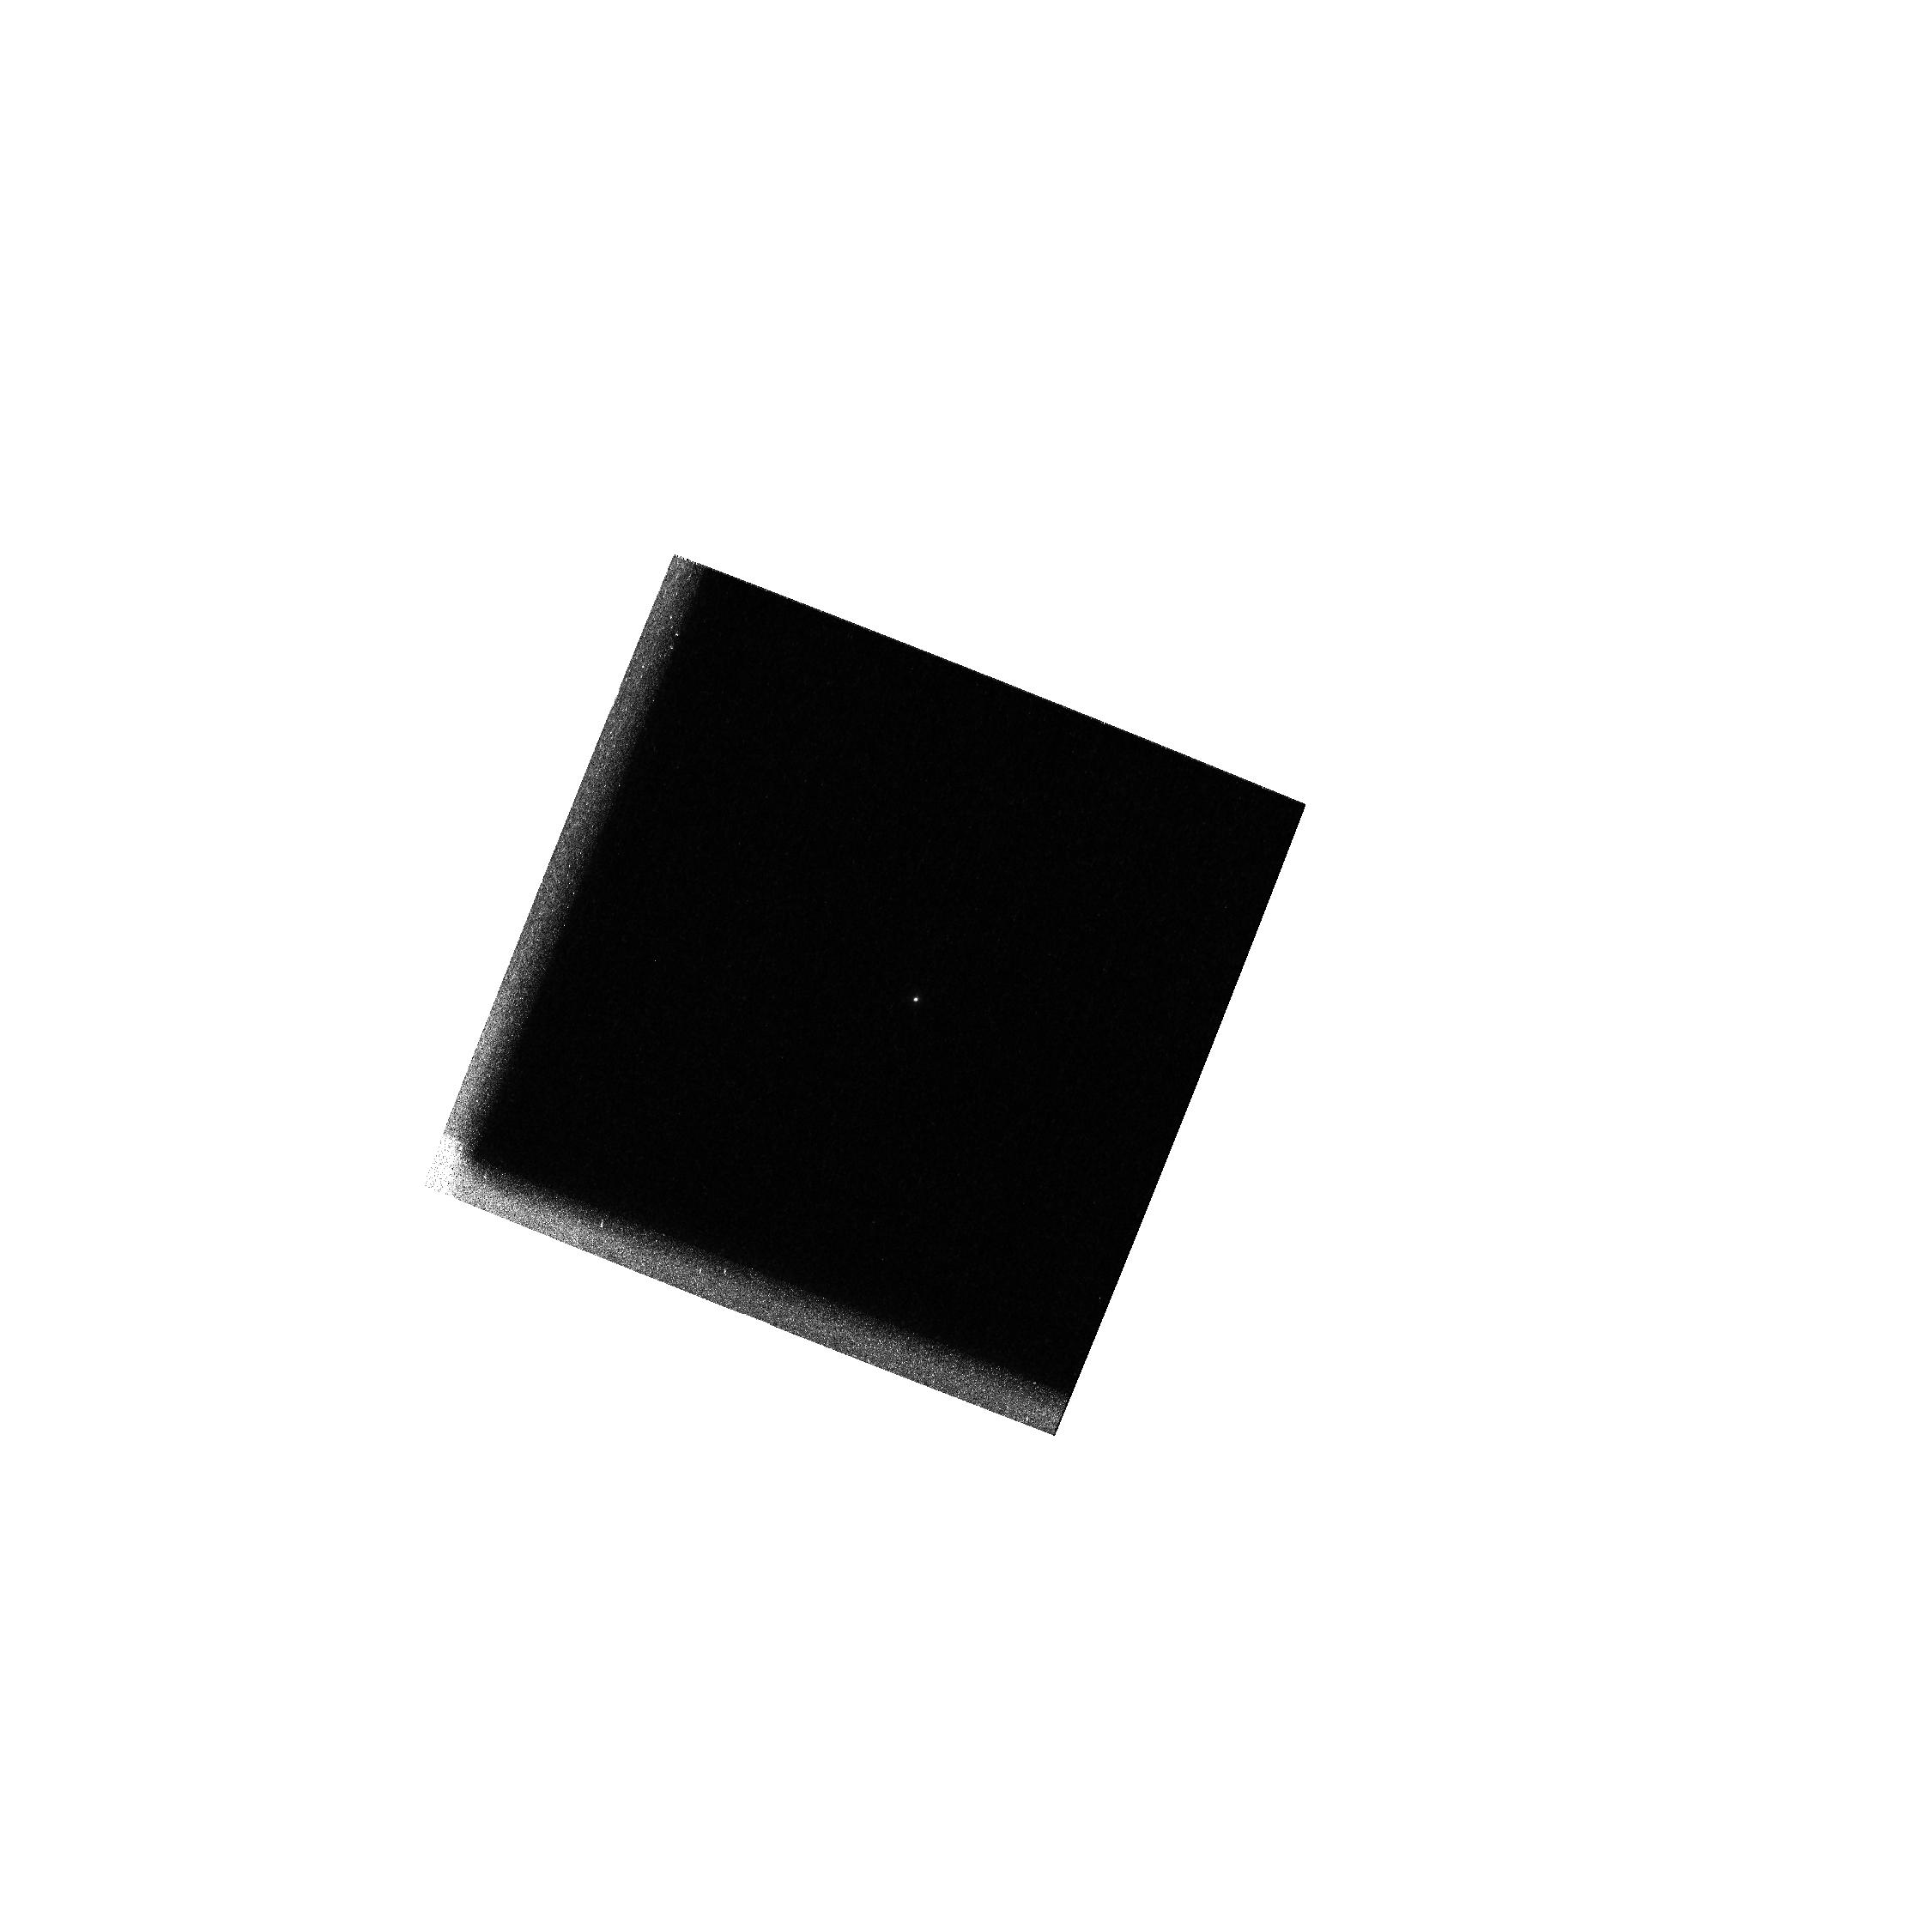
Target: GRW+70D5824. Instrument: WFPC2/PC. Filter: F160BW. Exposure: 1 min. Observation ID: hst_8492_h4_wfpc2_pc_f160bw_u608h4

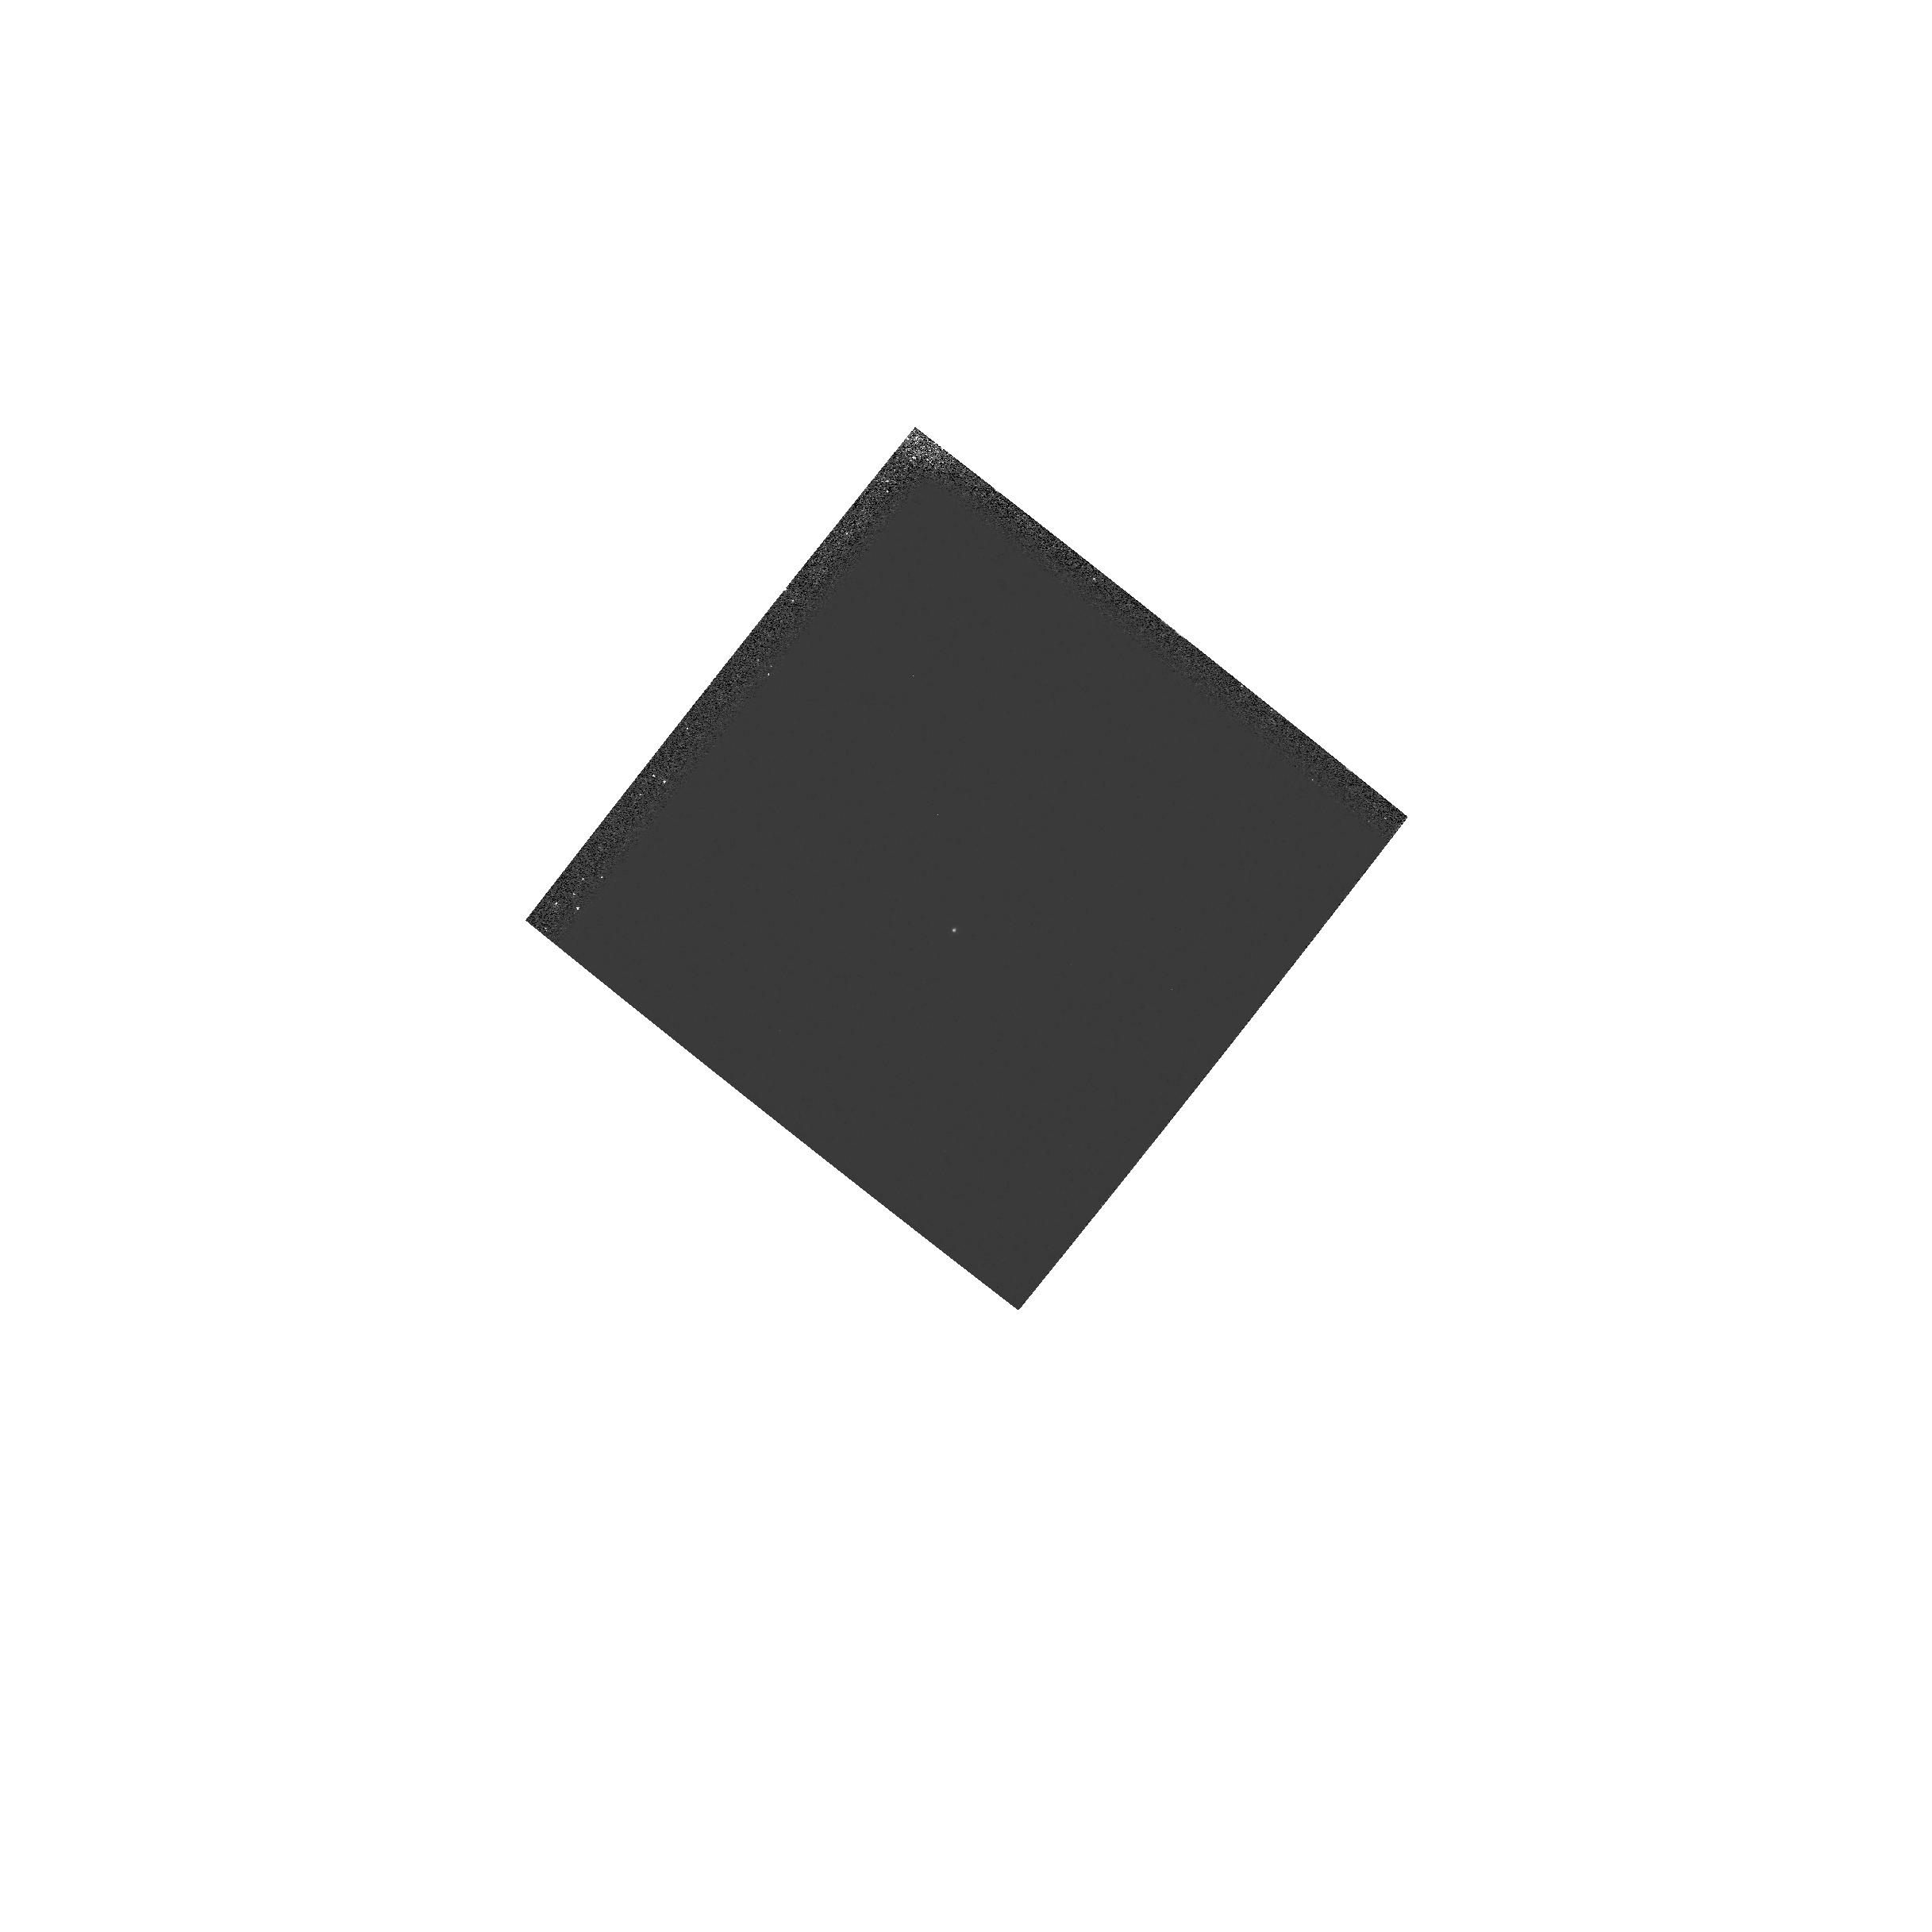
Target: 0710+741. Instrument: WFPC2/PC. Filter: F160BW-F130LP. Exposure: 5 min. Observation ID: hst_8492_54_wfpc2_pc_f160bw-f130lp_u60854

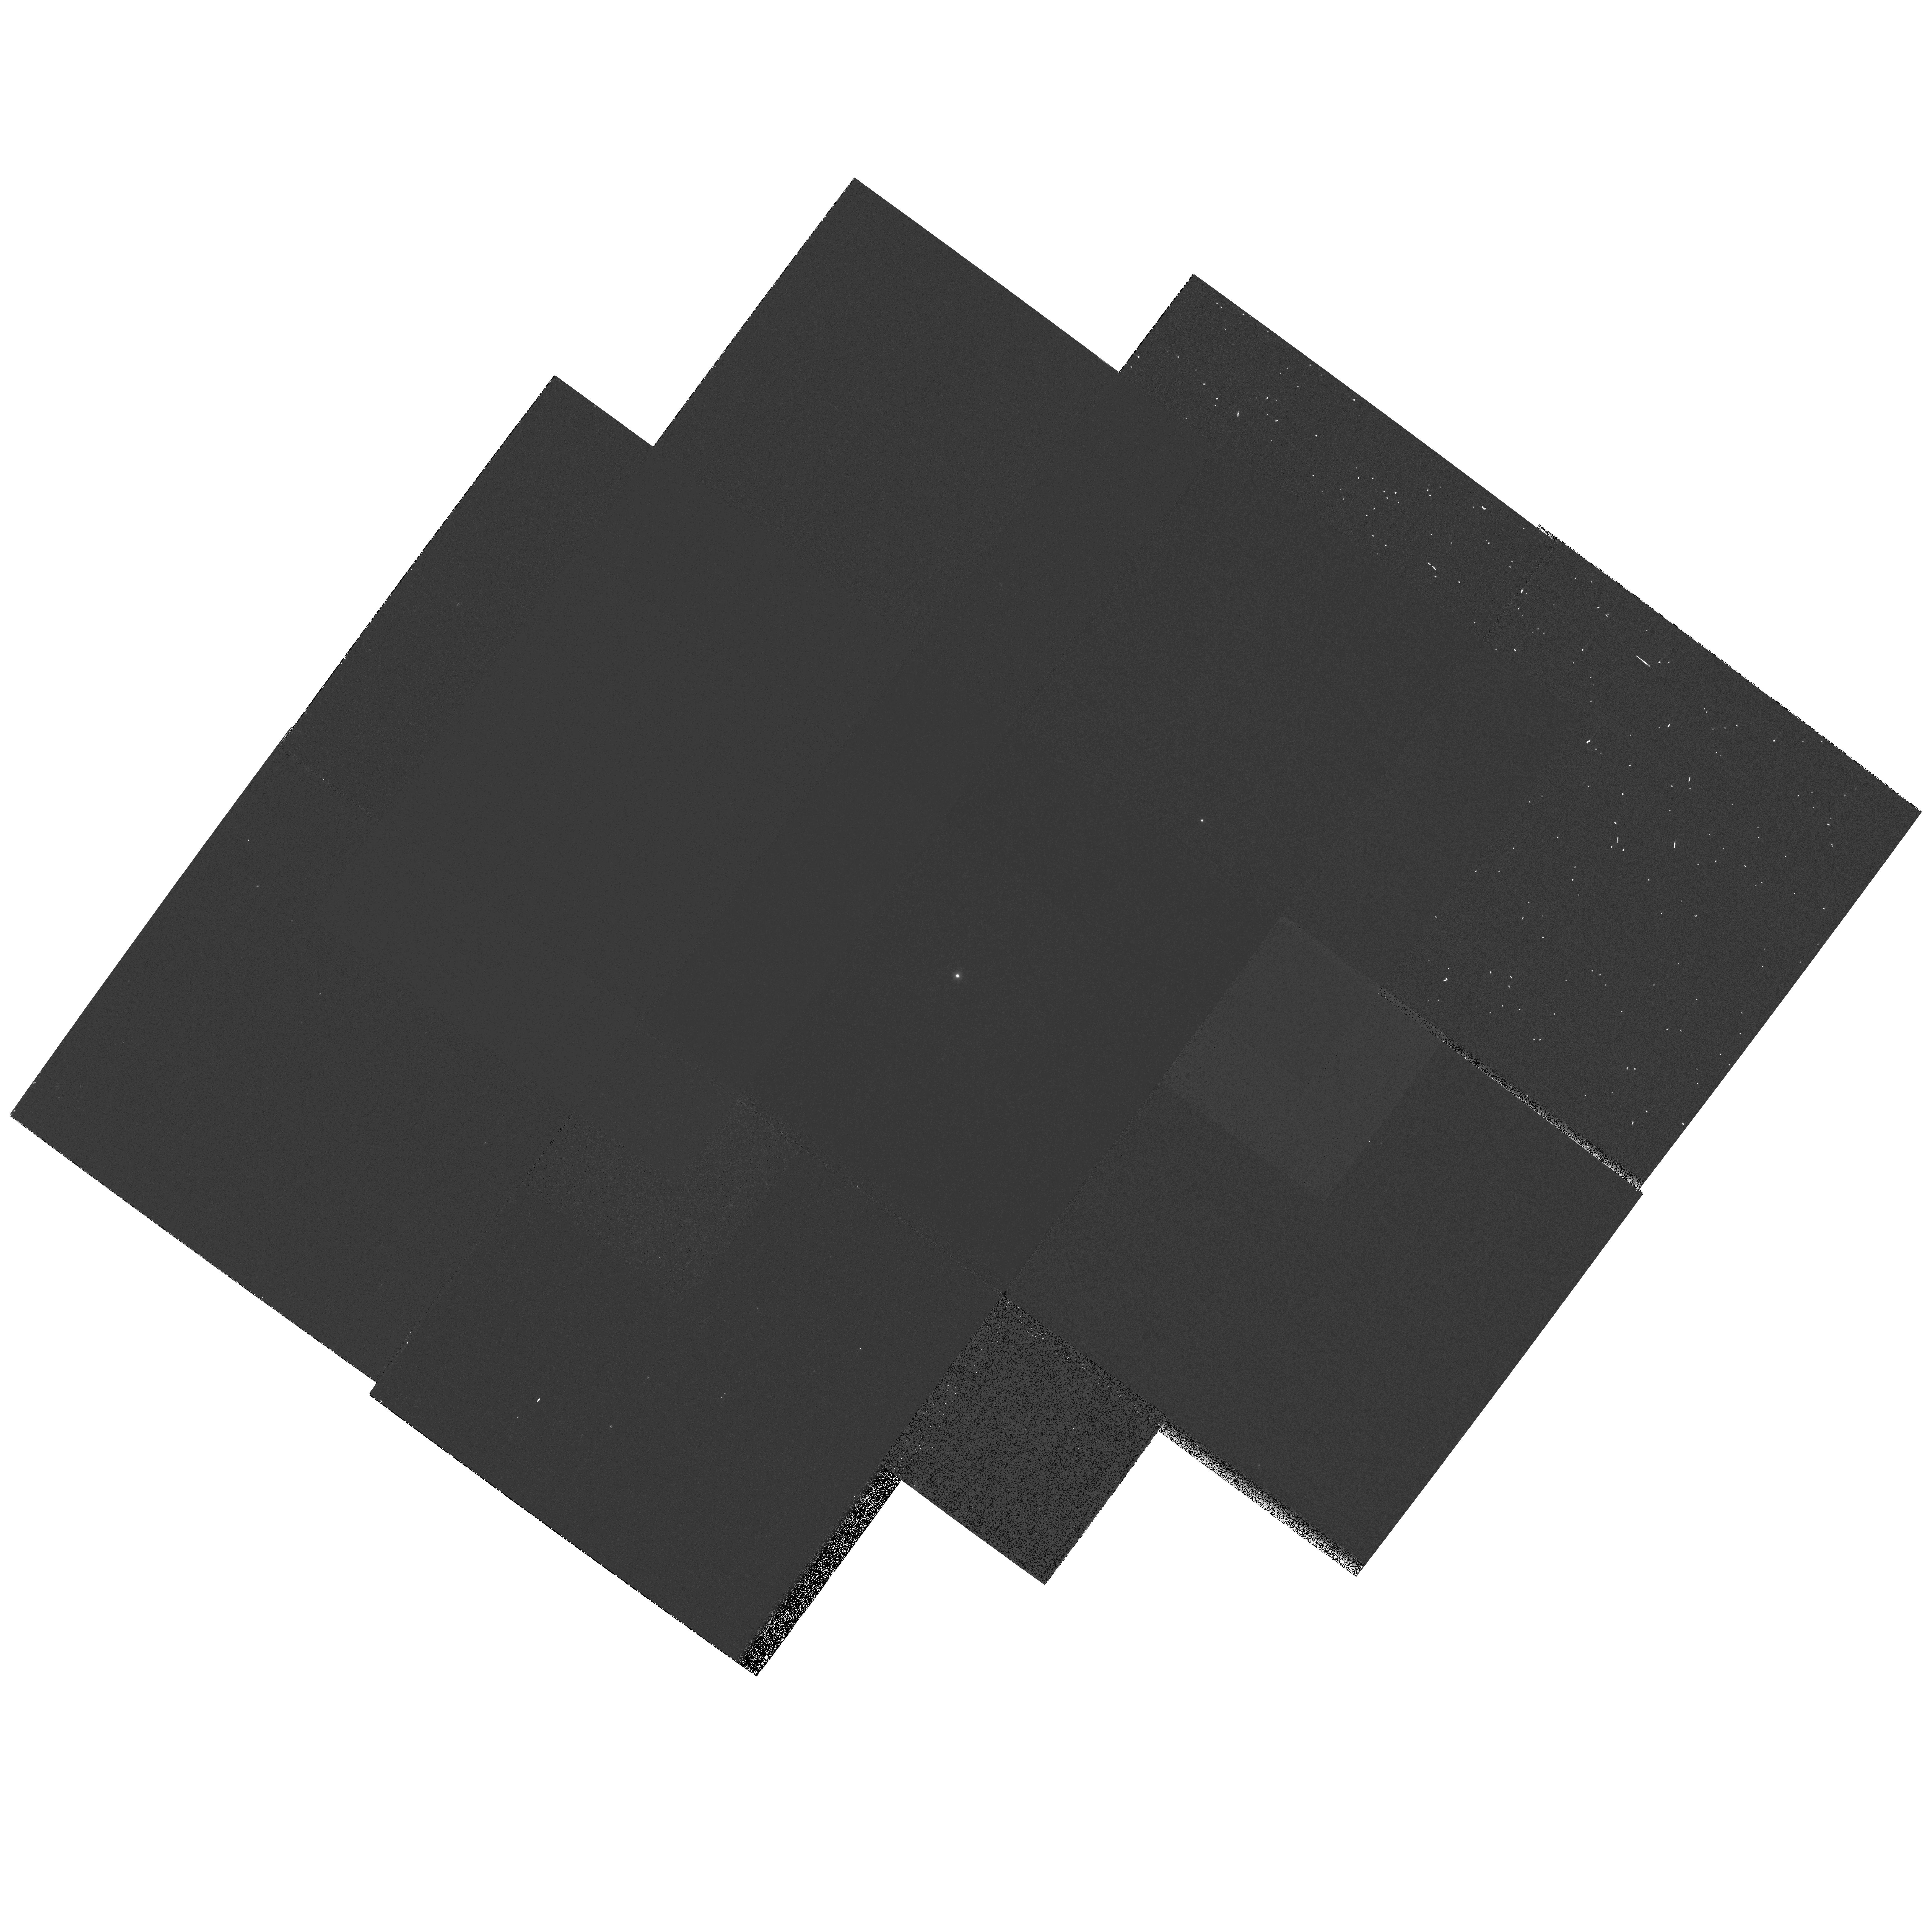
Target: 0710+741. Instrument: WFPC2/PC. Filter: F170W. Exposure: 12 min. Observation ID: hst_8492_44_wfpc2_pc_f170w_u60844

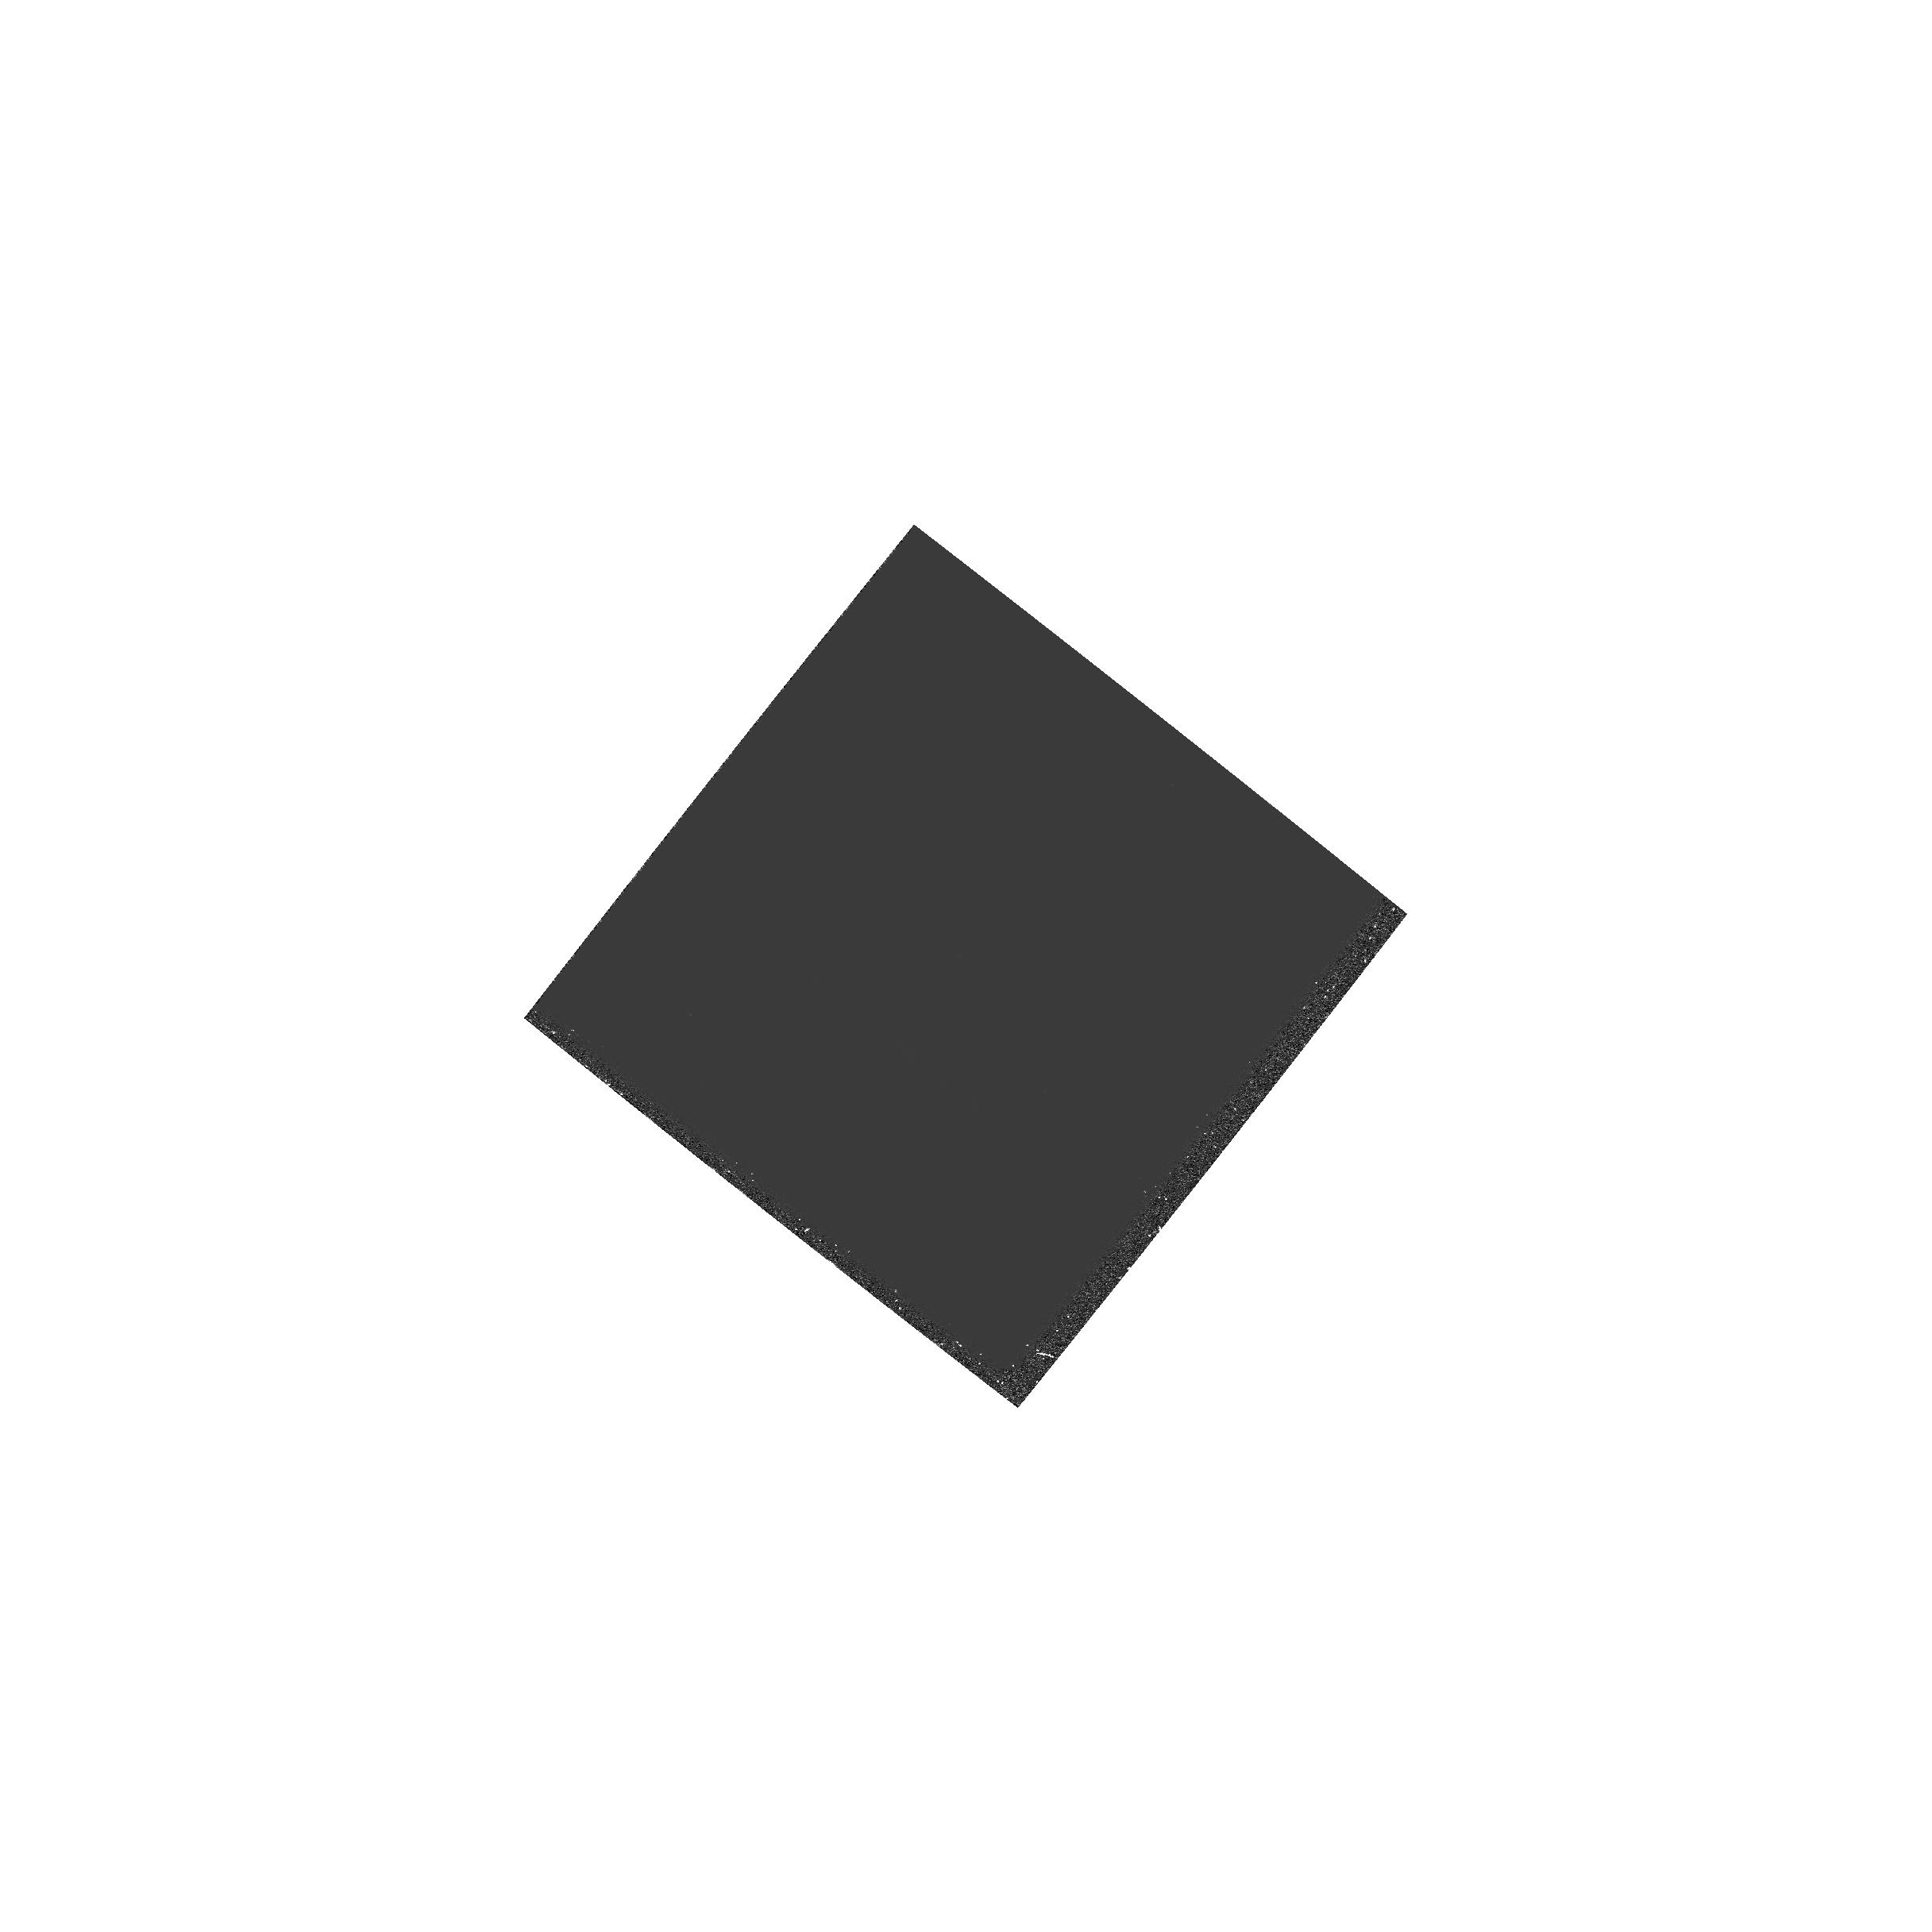
Target: 0710+741. Instrument: WFPC2/PC. Filter: F122M-F130LP. Exposure: 20 min. Observation ID: hst_8492_53_wfpc2_pc_f122m-f130lp_u60853

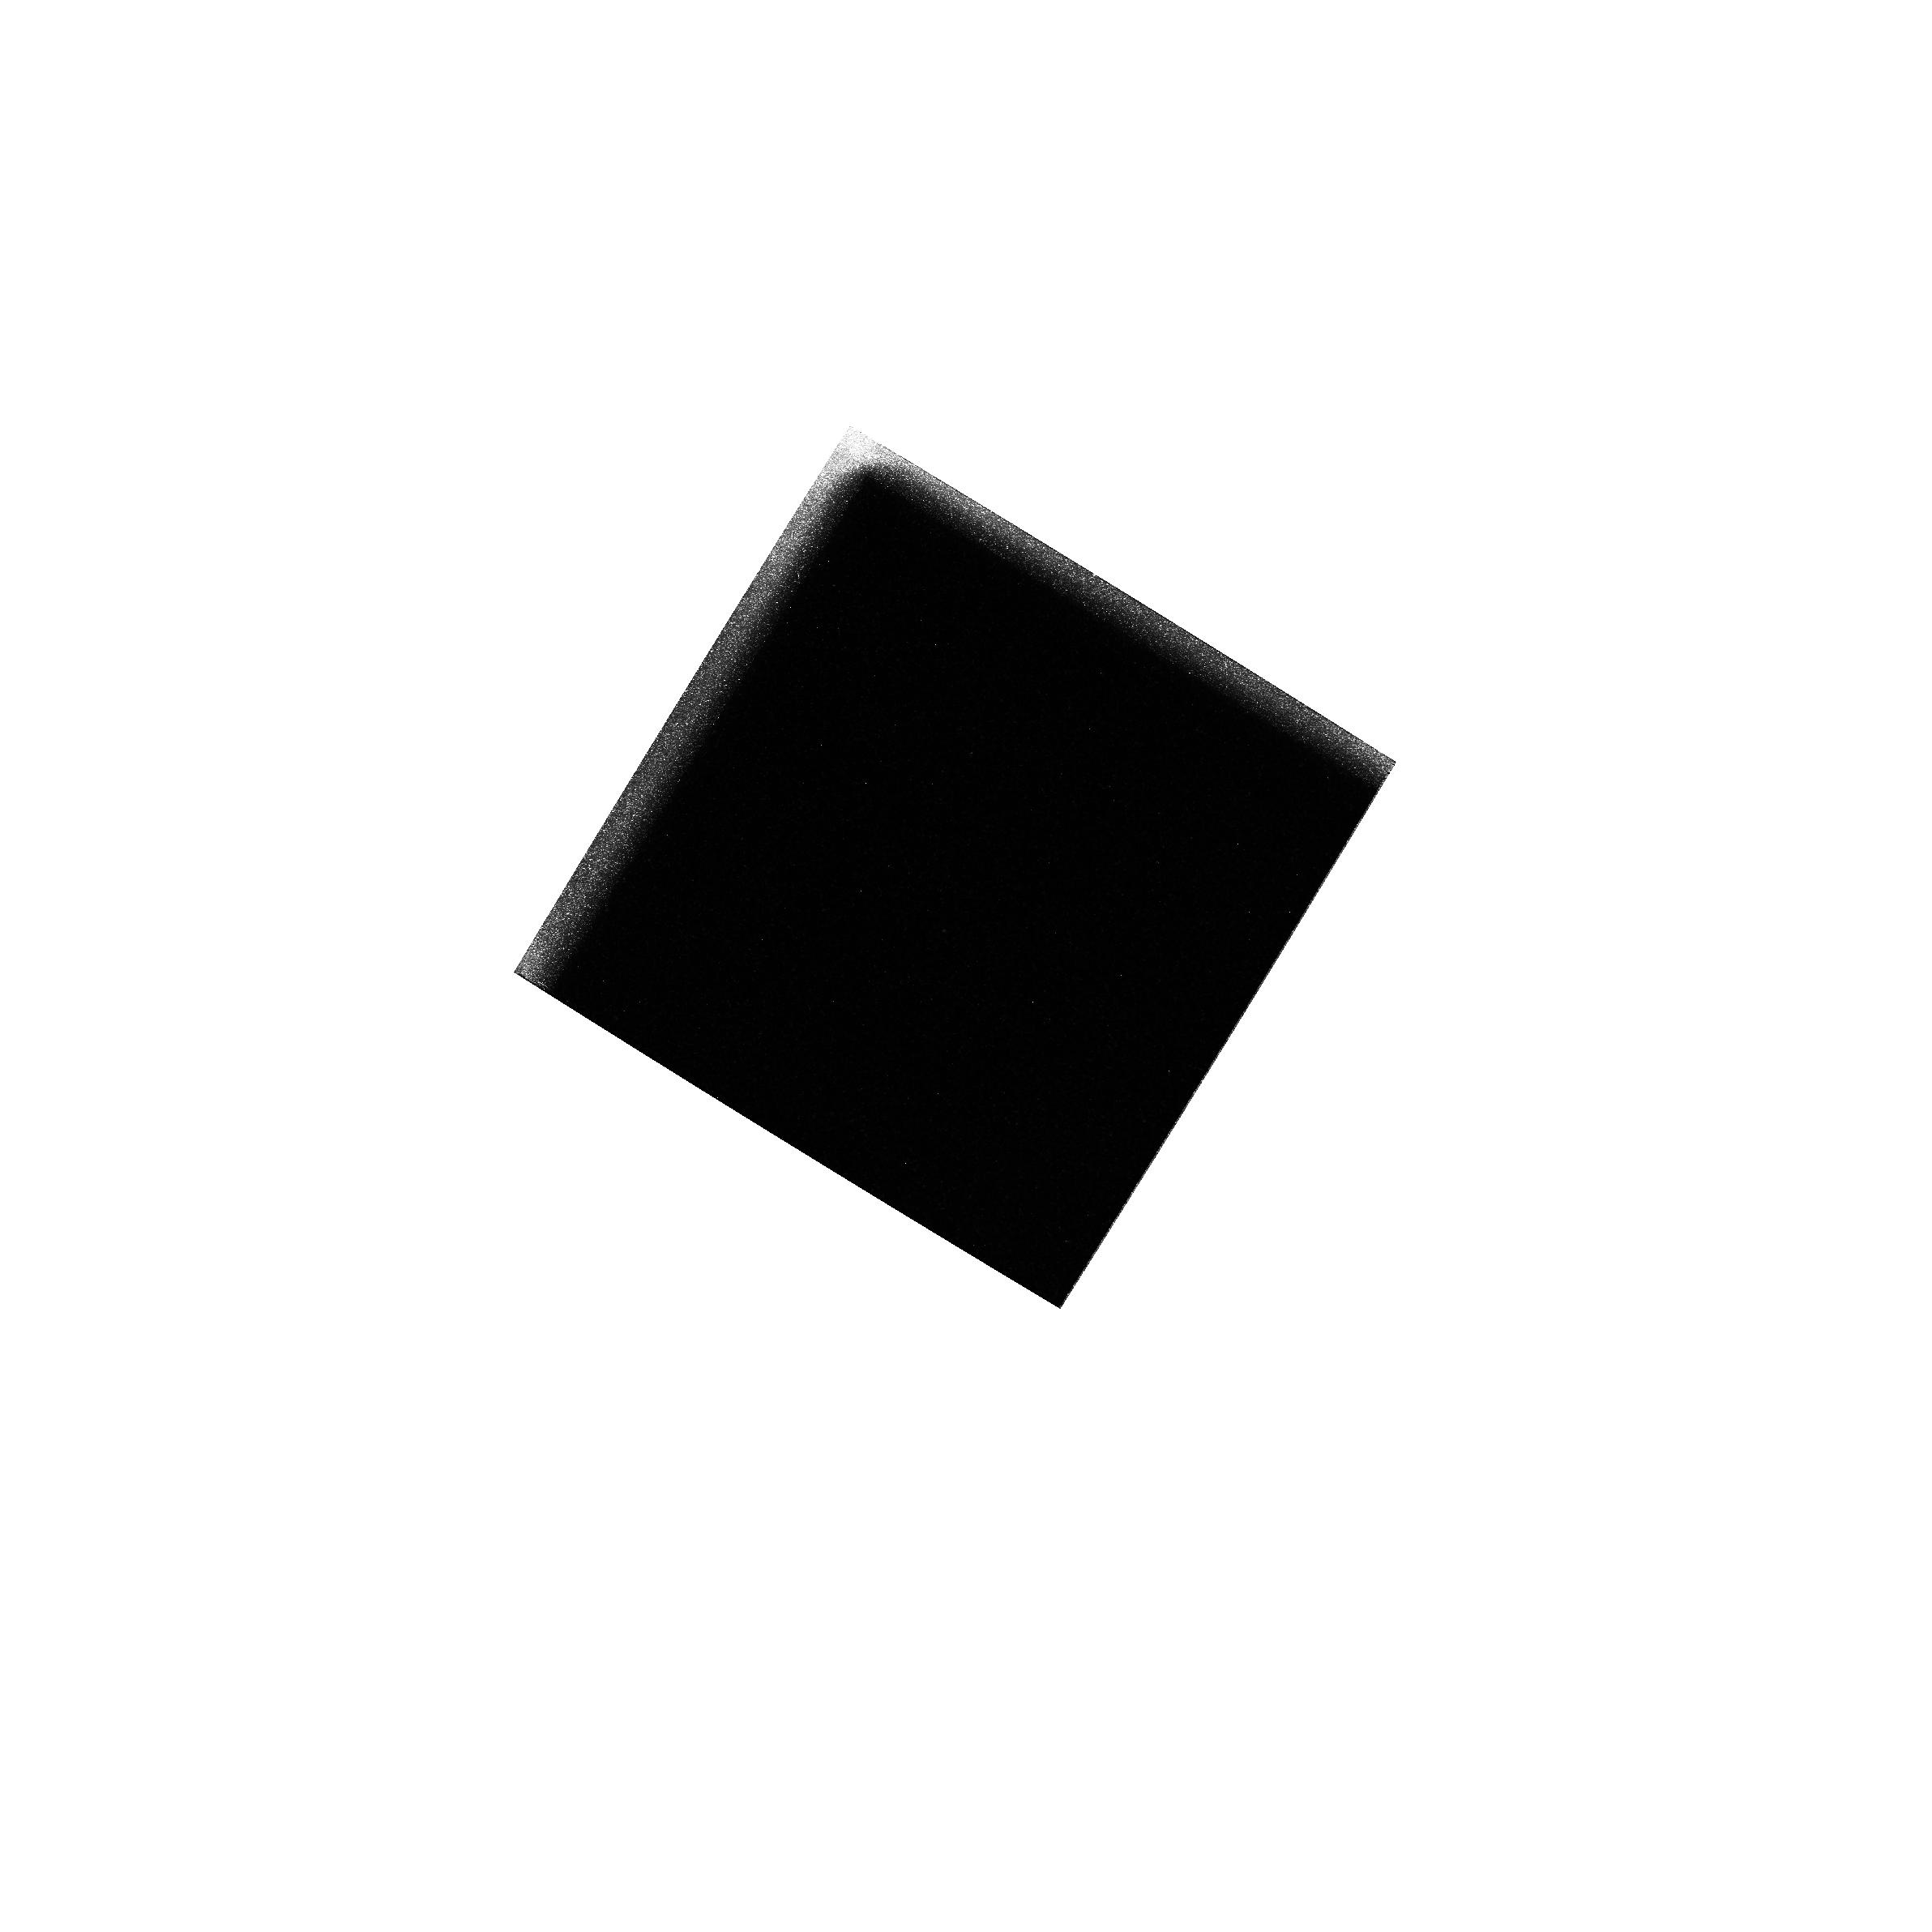
Target: 0710+741. Instrument: WFPC2/PC. Filter: F122M. Exposure: 10 min. Observation ID: hst_8492_56_wfpc2_pc_f122m_u60856

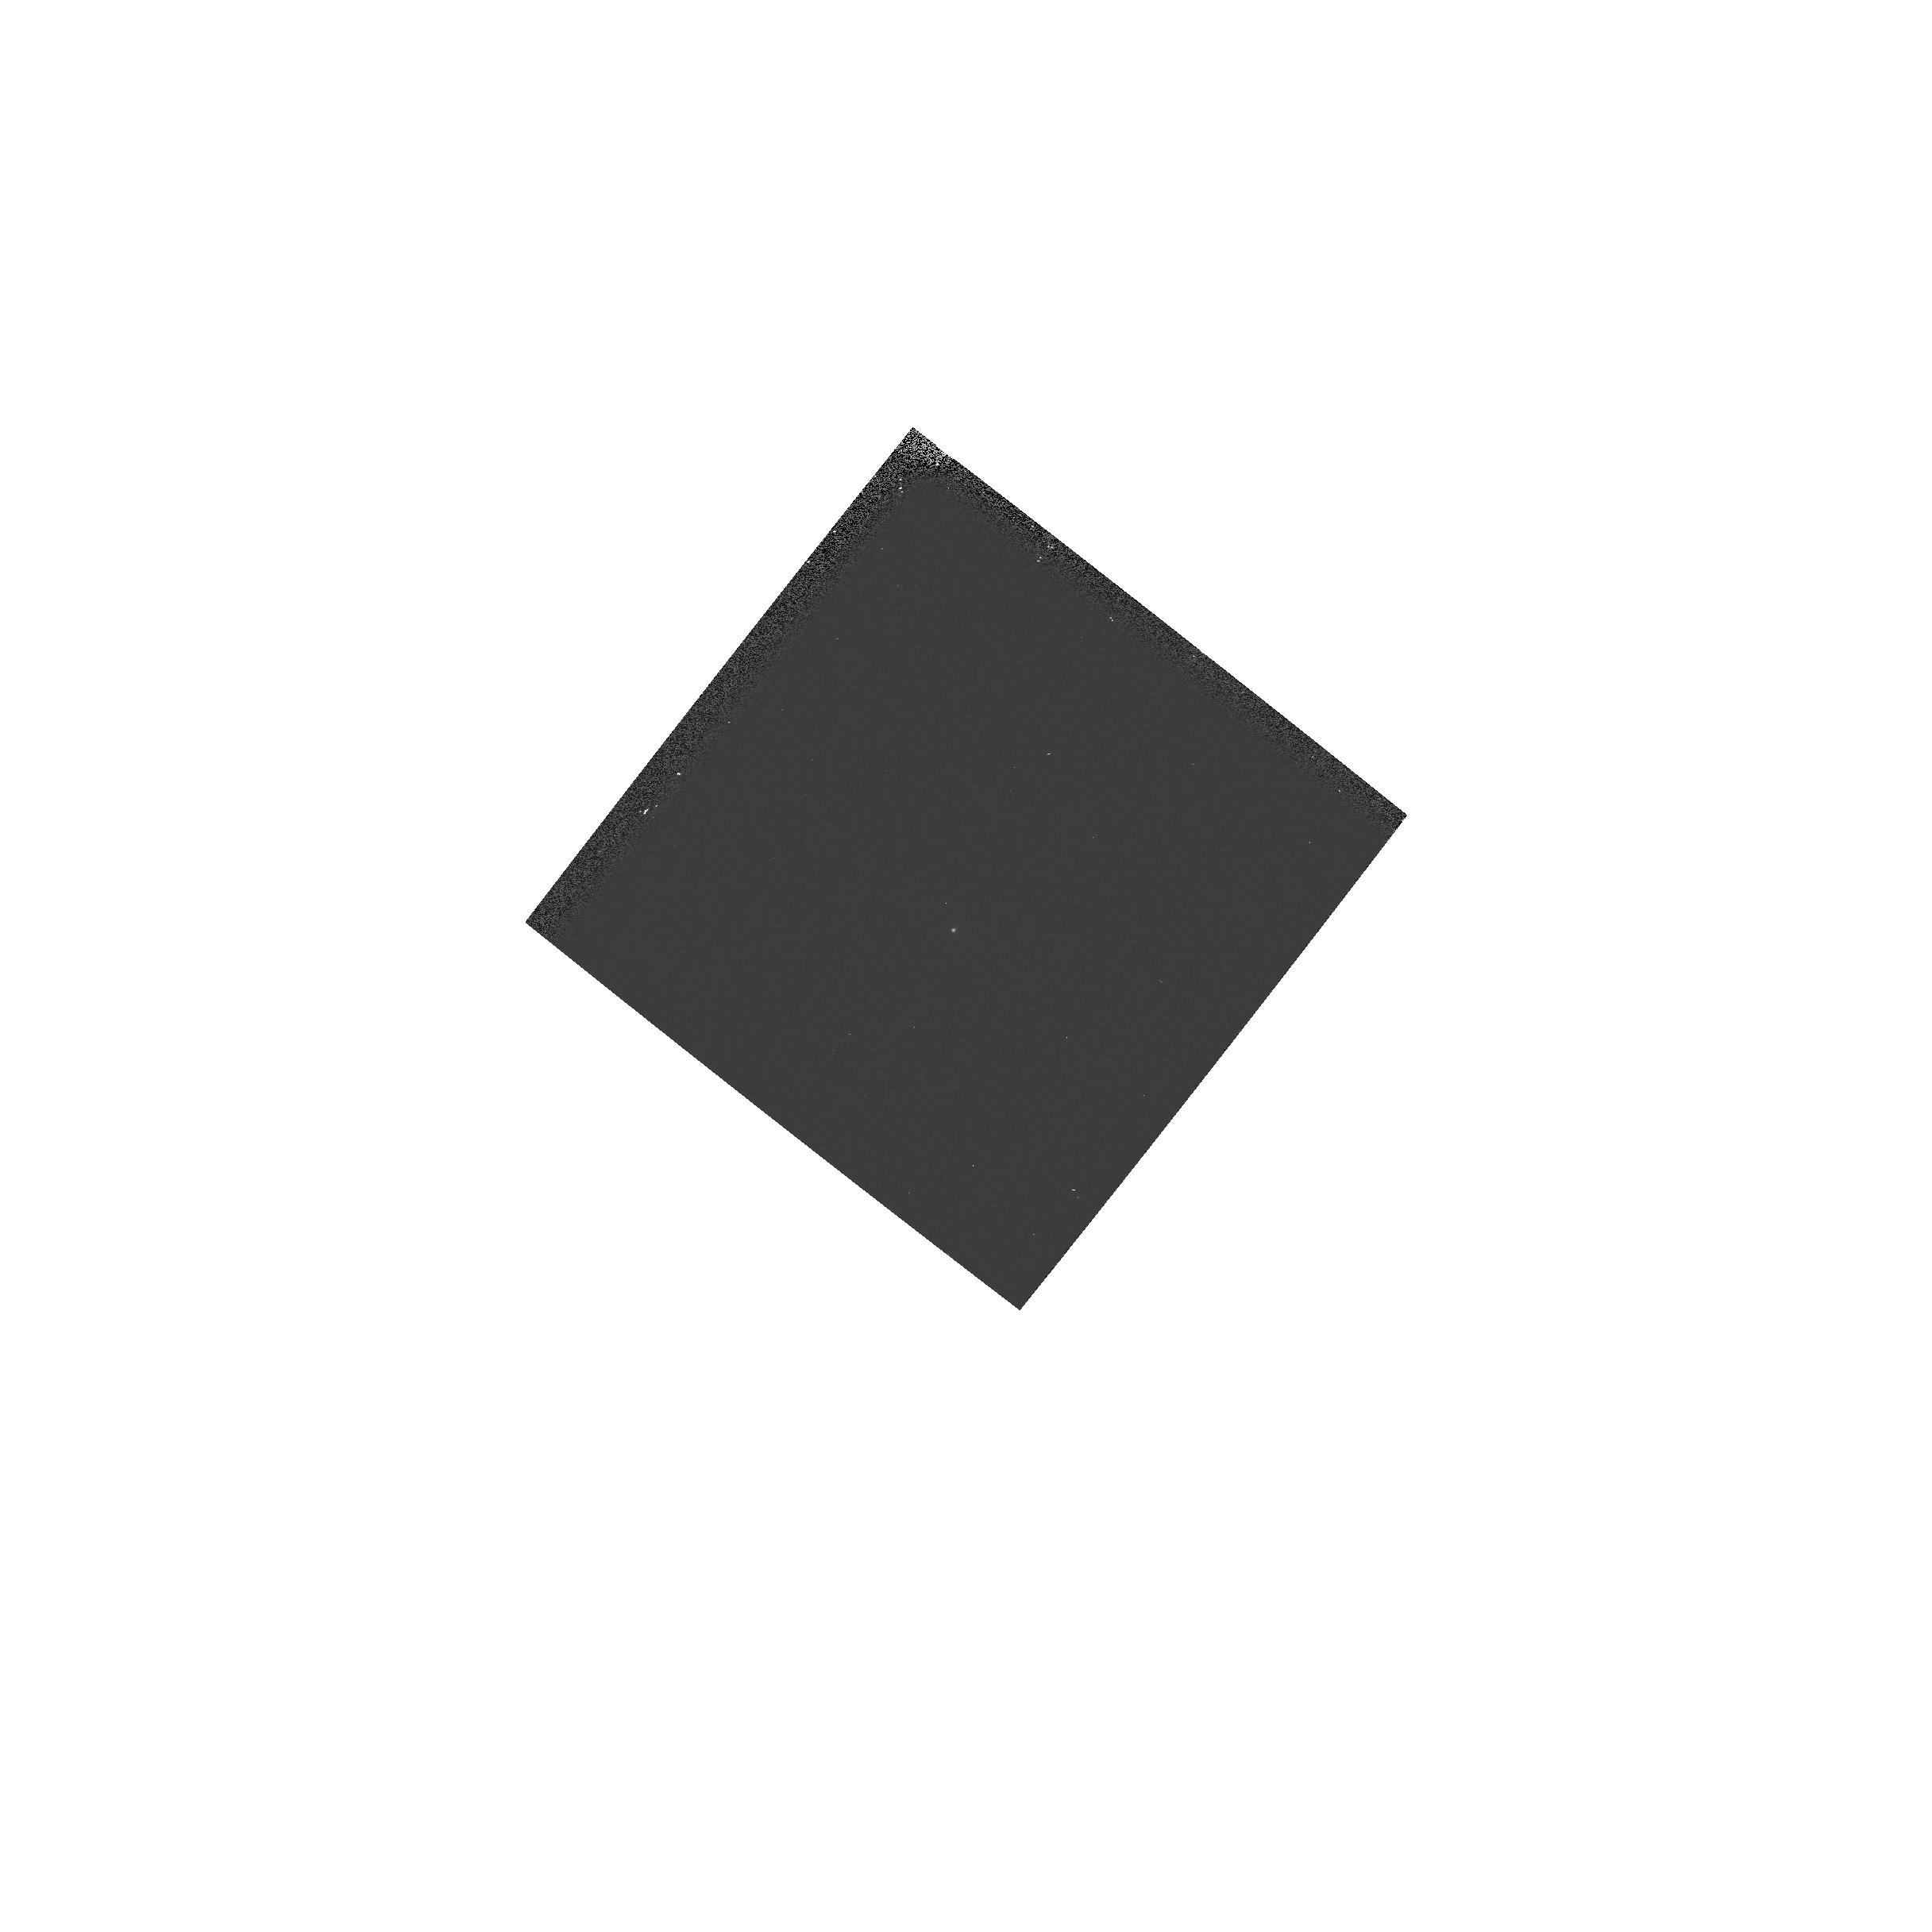
Target: 0710+741. Instrument: WFPC2/PC. Filter: F160BW-F130LP. Exposure: 5 min. Observation ID: hst_8492_53_wfpc2_pc_f160bw-f130lp_u60853

WFPC2 UV MONITOR FOR -88C COOLDOWN (PI: Casertano, Stefano)

This program conducts the UV monitor after the first cooldown to -88C. Throughput measurements are also made using UV filters and UV crossed with long-pass filters (to determine red leak contribution)--these are used to indicate any drop in throughput at Lyman alpha, which could be due to contamination in the pick-off mirror.